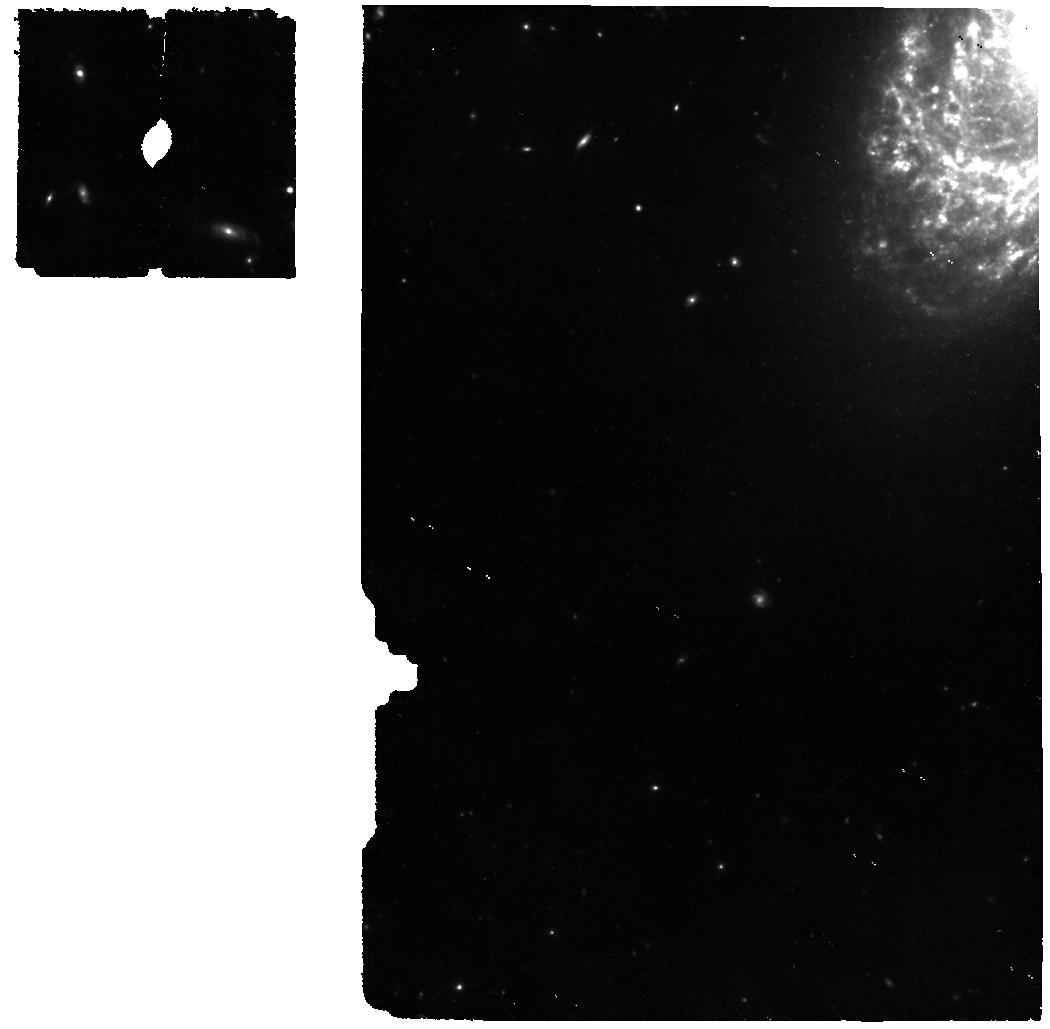
Target: SN-2005IP
Instrument: MIRI
Filter: F560W
Exposure: 22 min
Observation ID: jw01860-o003_t002_miri_f560w

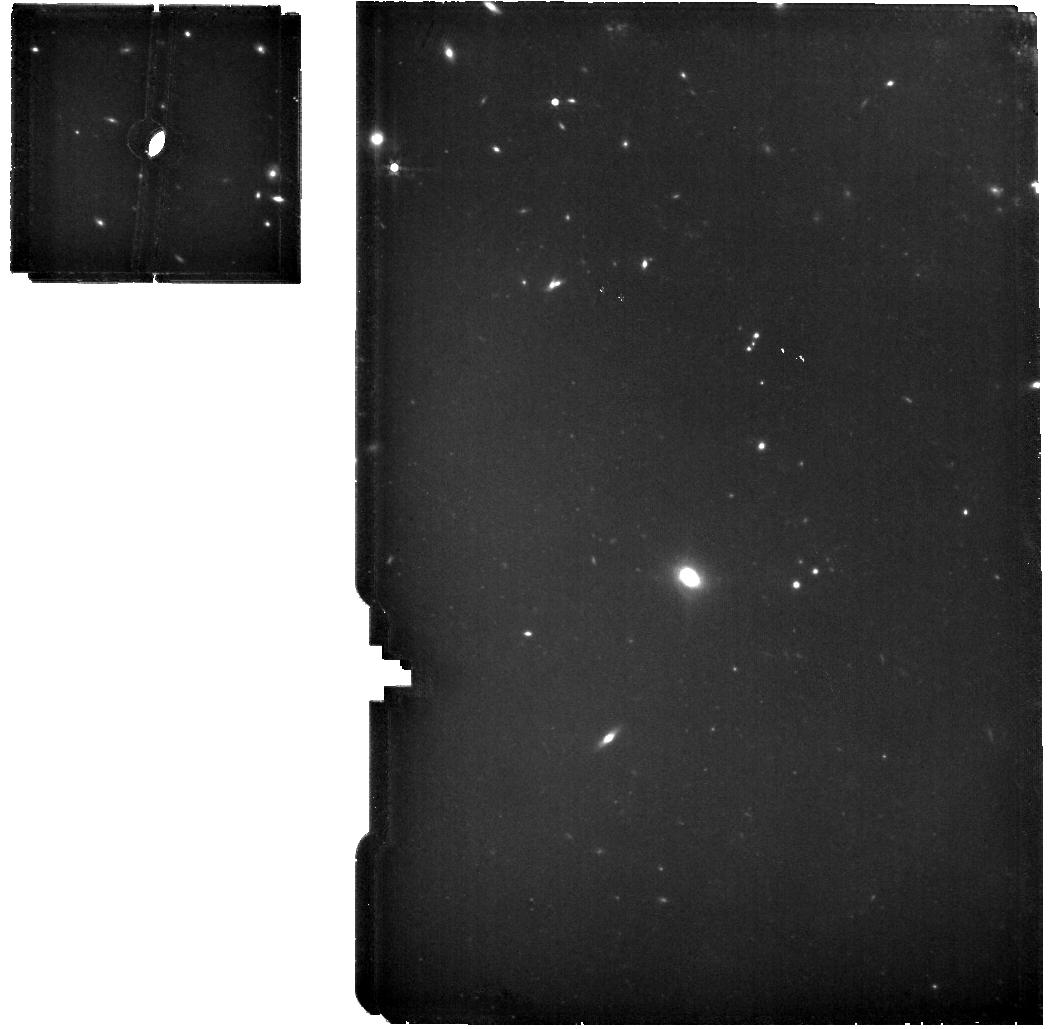
Target: SN-2010JL
Instrument: MIRI
Filter: F560W
Exposure: 22 min
Observation ID: jw01860-o005_t004_miri_f560w

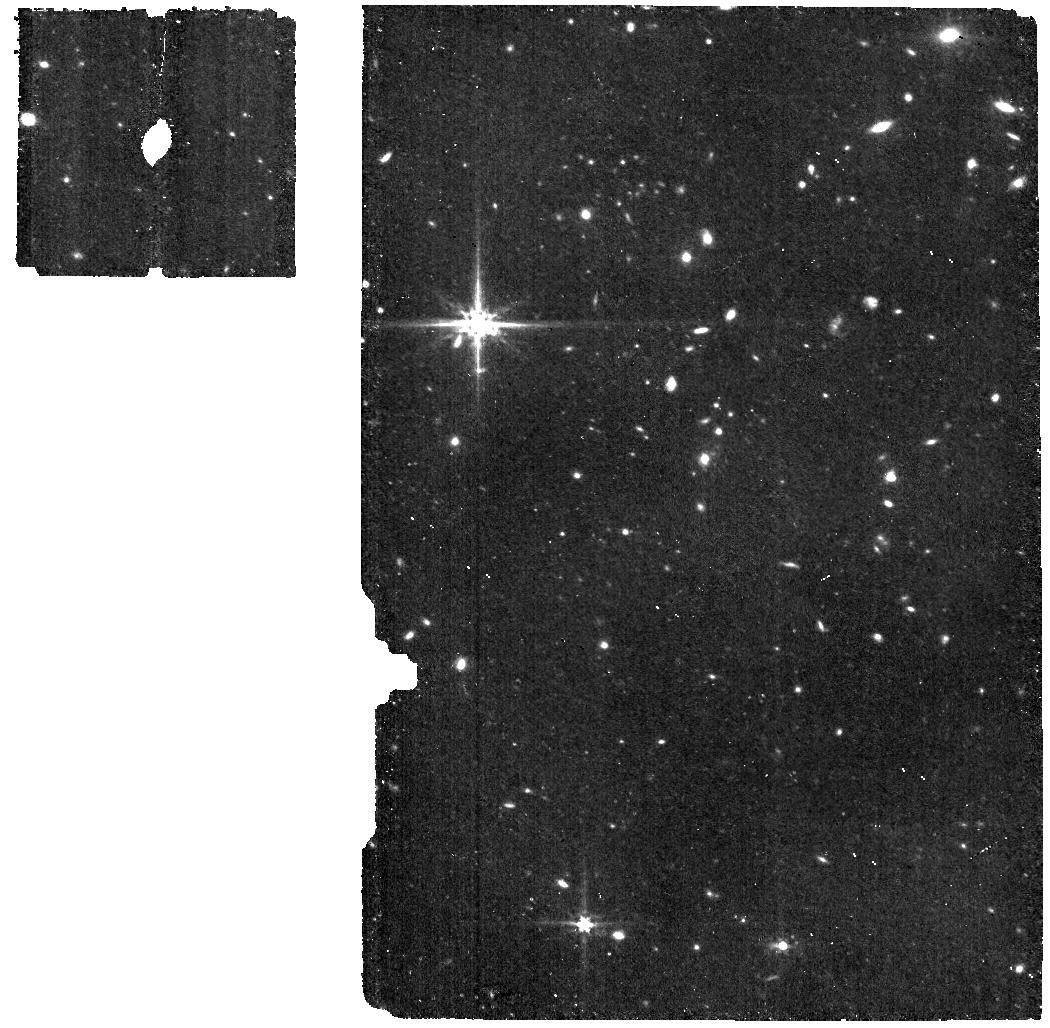
Target: SN-2017HCC
Instrument: MIRI
Filter: F560W
Exposure: 22 min
Observation ID: jw01860-o006_t005_miri_f560w

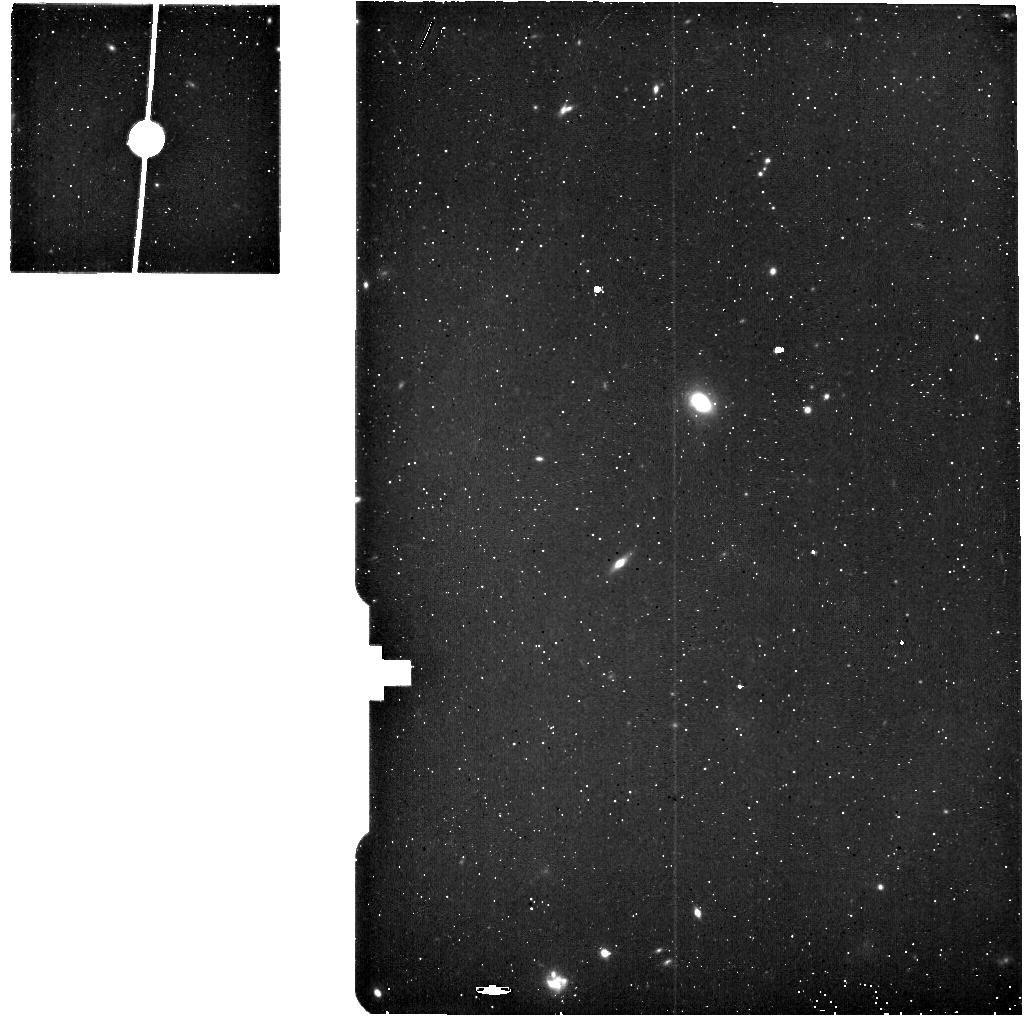
Target: SN-2010JL-BACKGROUND
Instrument: MIRI
Filter: F560W
Exposure: 6 min
Observation ID: jw01860-o008_t007_miri_f560w

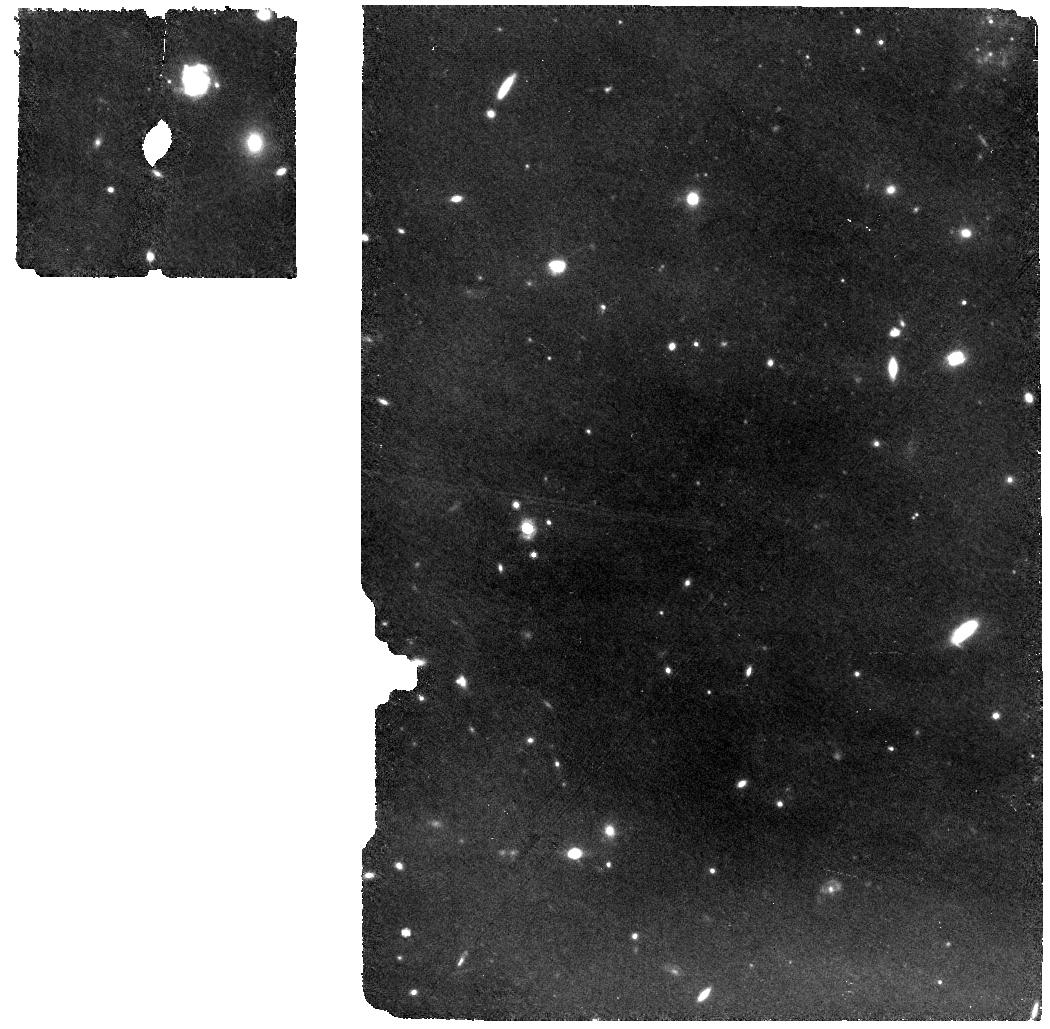
Target: SN-1995N
Instrument: MIRI
Filter: F770W
Exposure: 22 min
Observation ID: jw01860-o007_t006_miri_f770w

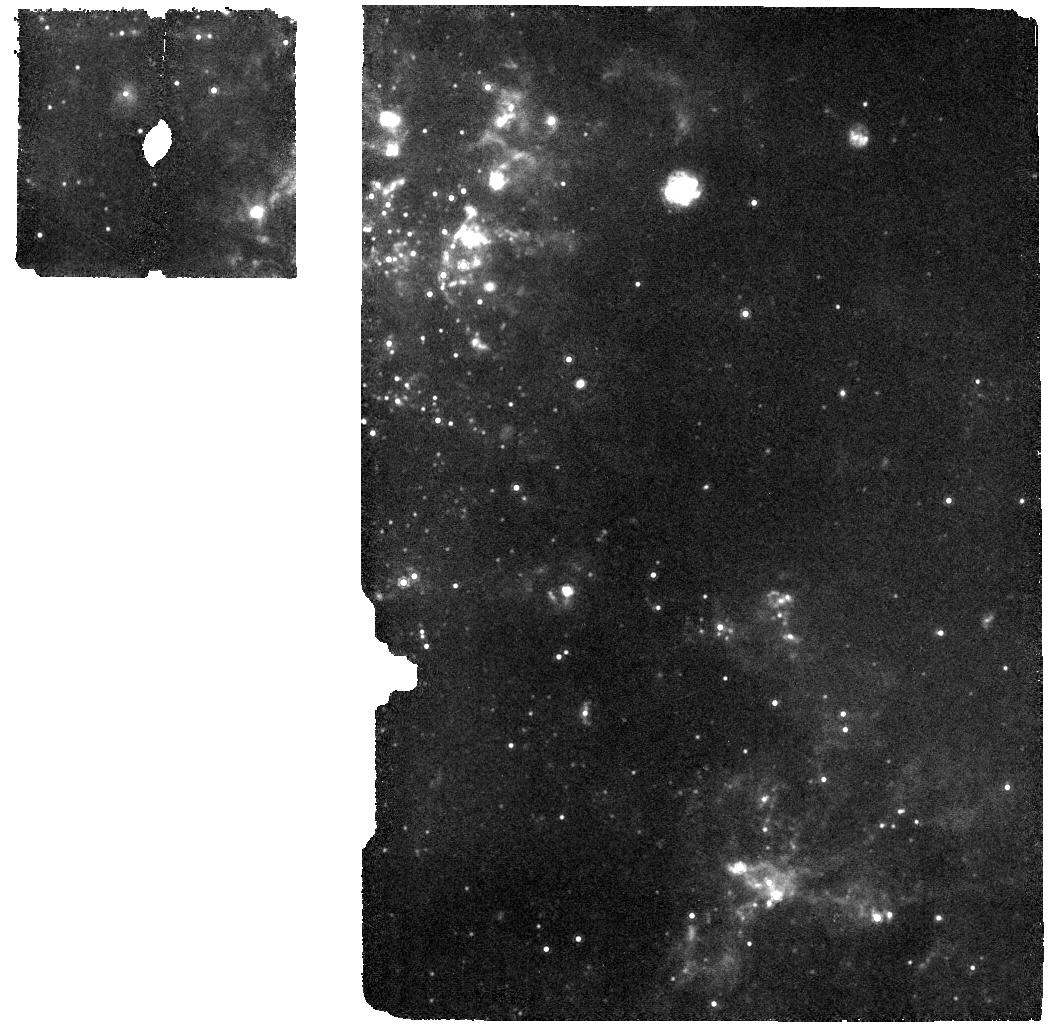
Target: SN-1978K
Instrument: MIRI
Filter: F1000W
Exposure: 8 min
Observation ID: jw01860-o004_t003_miri_f1000w

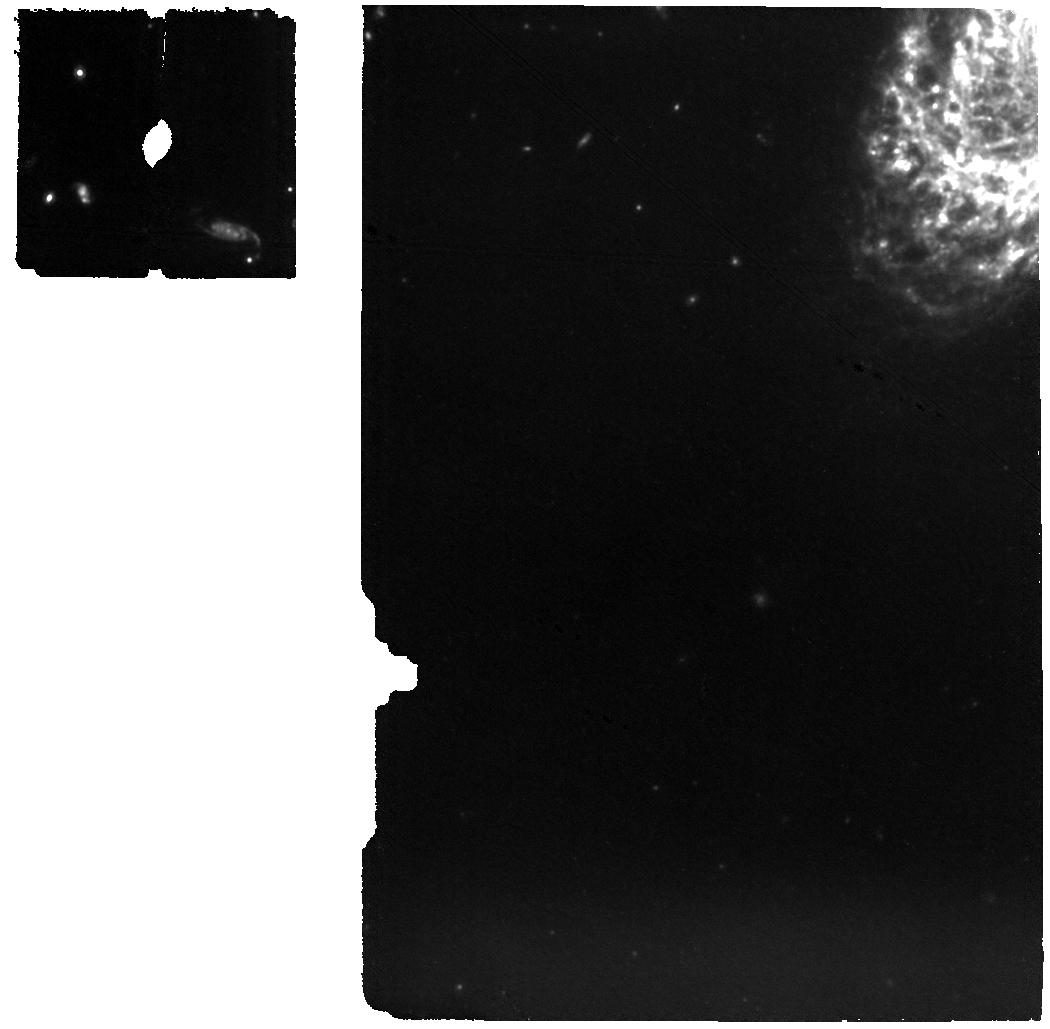
Target: SN-2005IP
Instrument: MIRI
Filter: F1000W
Exposure: 22 min
Observation ID: jw01860-o003_t002_miri_f1000w

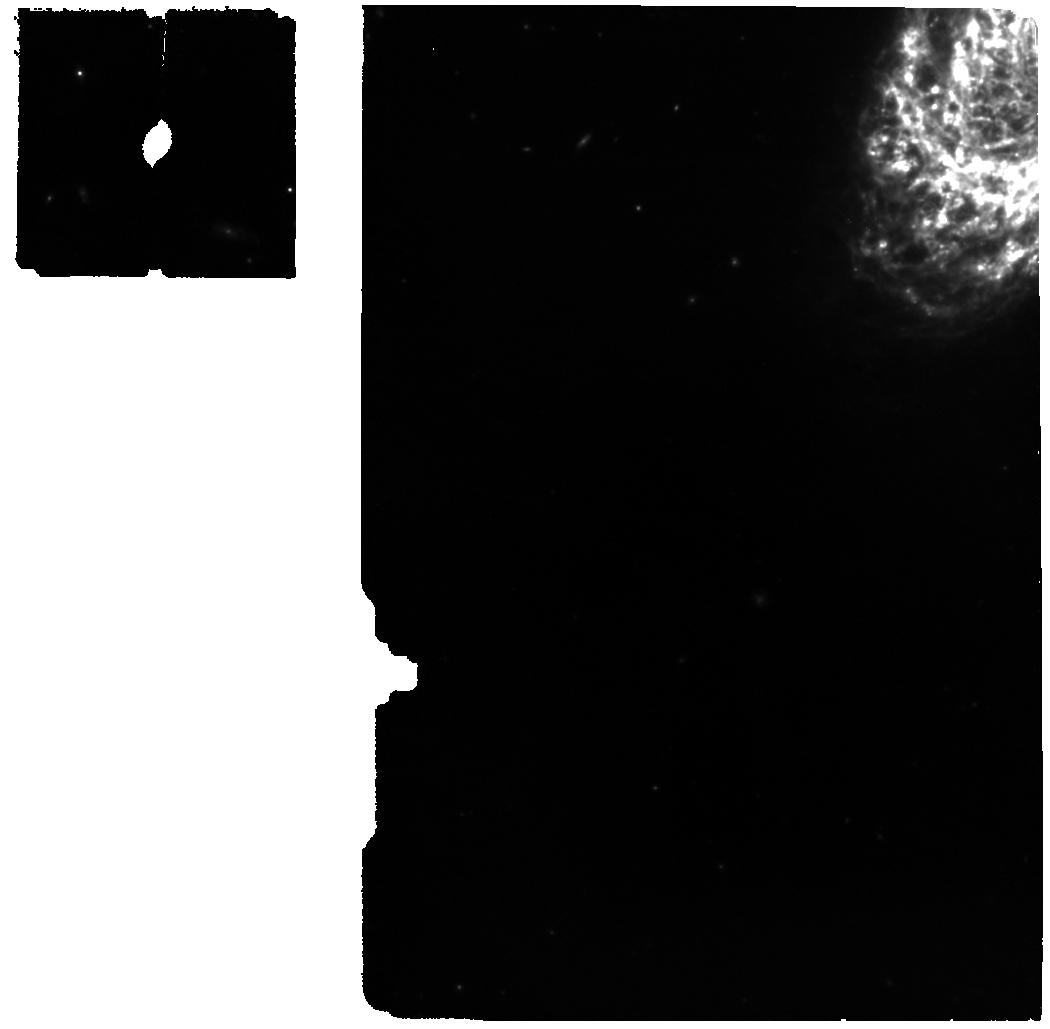
Target: SN-2005IP
Instrument: MIRI
Filter: F770W
Exposure: 22 min
Observation ID: jw01860-o003_t002_miri_f770w

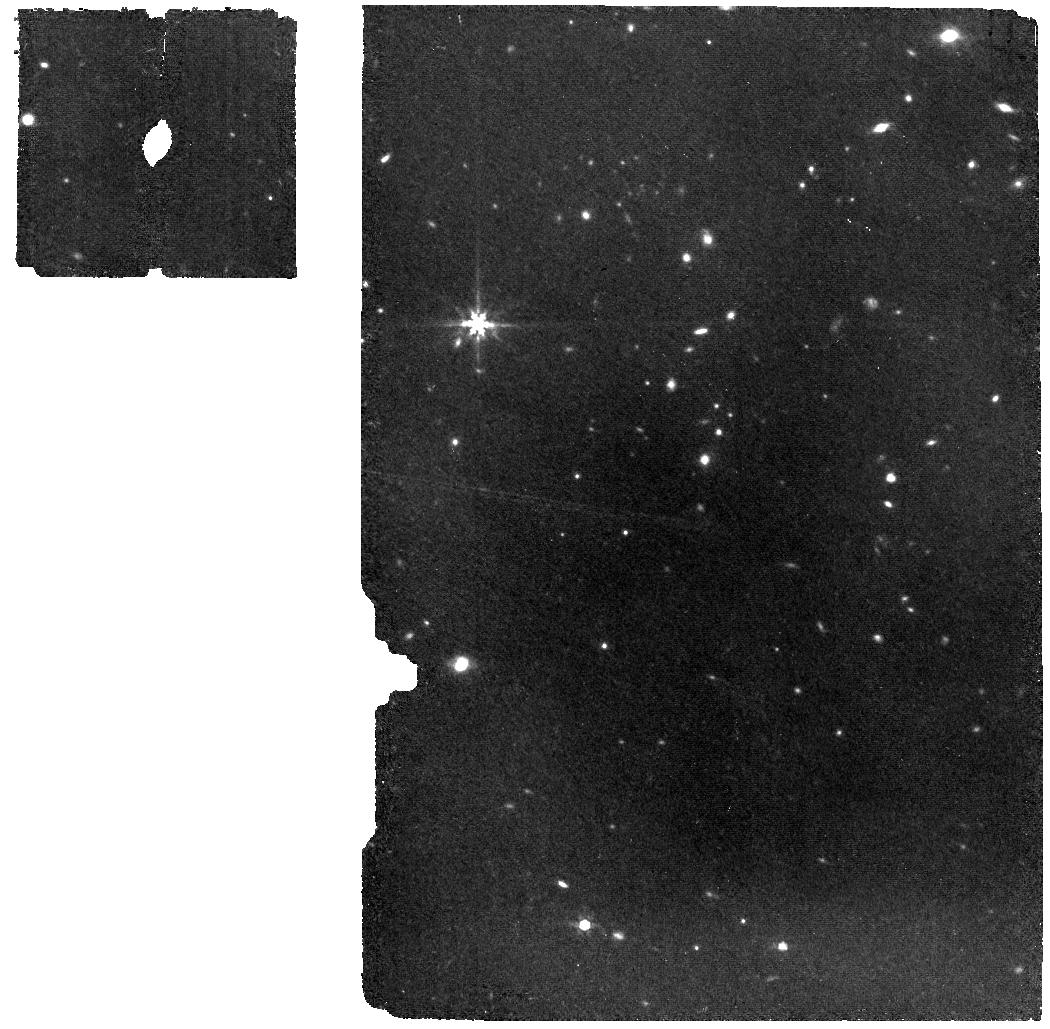
Target: SN-2017HCC
Instrument: MIRI
Filter: F770W
Exposure: 22 min
Observation ID: jw01860-o006_t005_miri_f770w

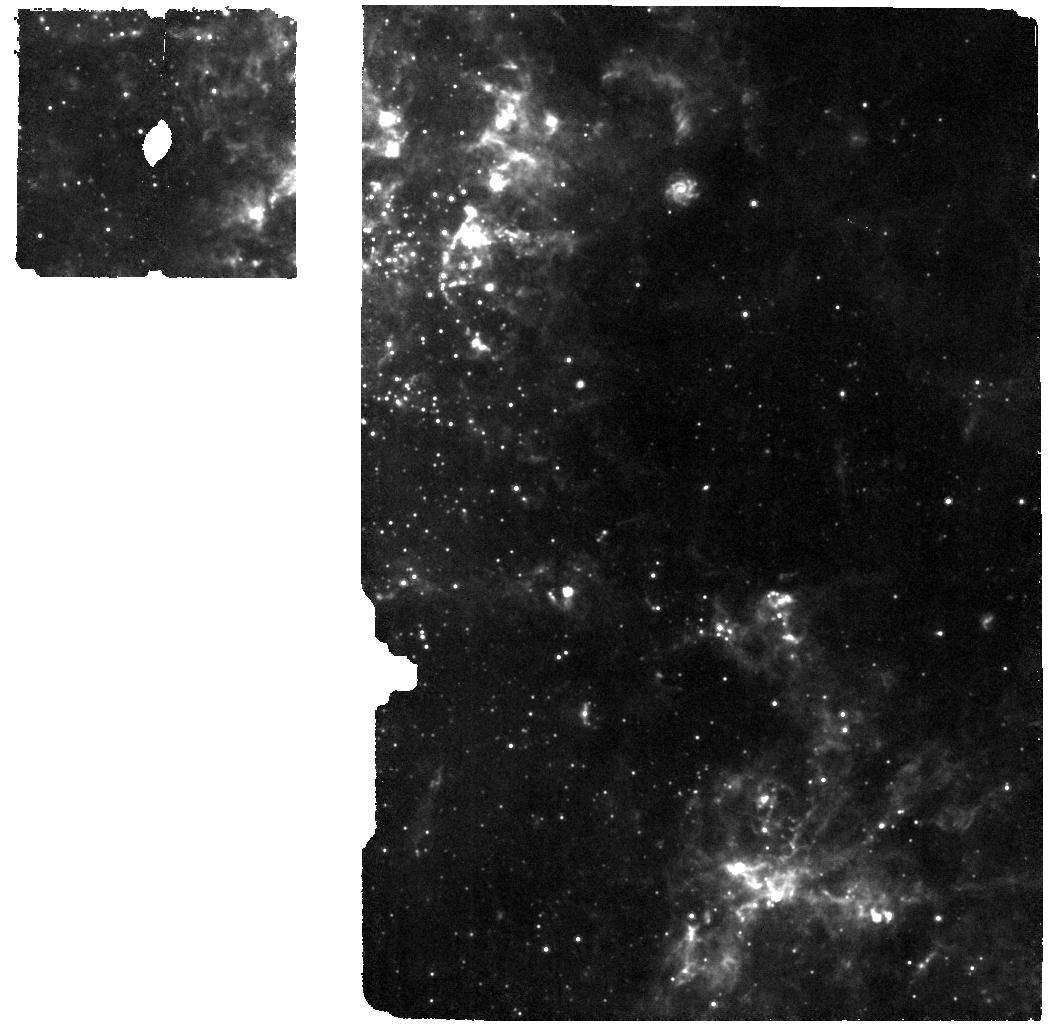
Target: SN-1978K
Instrument: MIRI
Filter: F770W
Exposure: 8 min
Observation ID: jw01860-o004_t003_miri_f770w

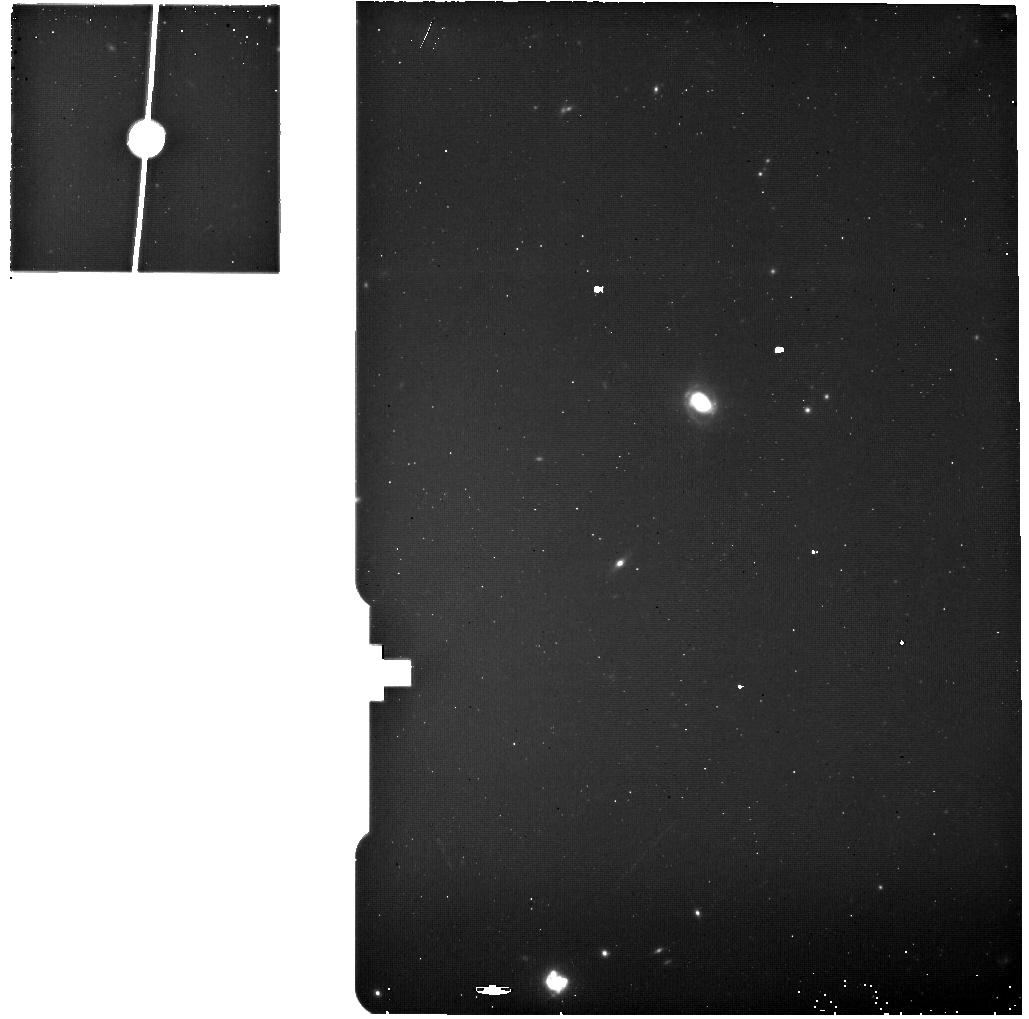
Target: SN-2010JL-BACKGROUND
Instrument: MIRI
Filter: F770W
Exposure: 6 min
Observation ID: jw01860-o008_t007_miri_f770w

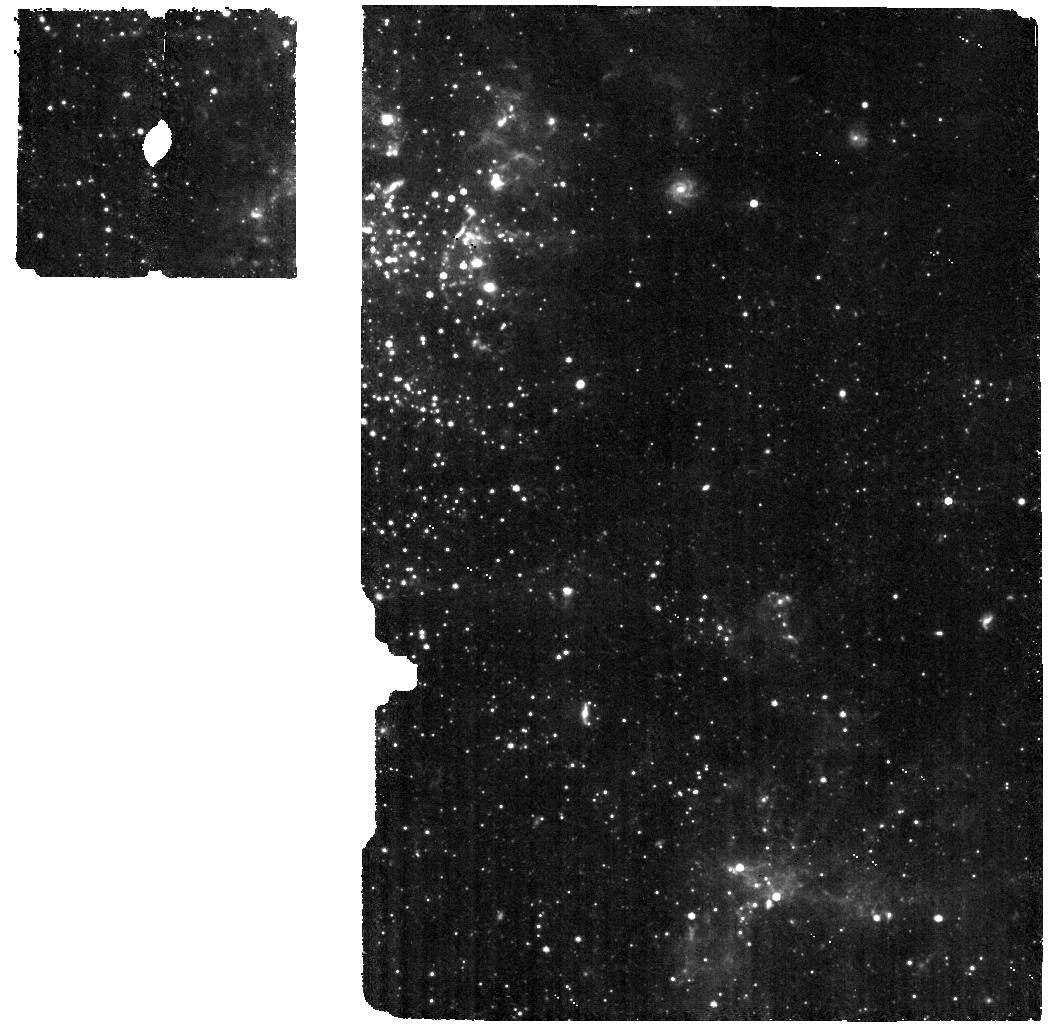
Target: SN-1978K
Instrument: MIRI
Filter: F560W
Exposure: 8 min
Observation ID: jw01860-o004_t003_miri_f560w

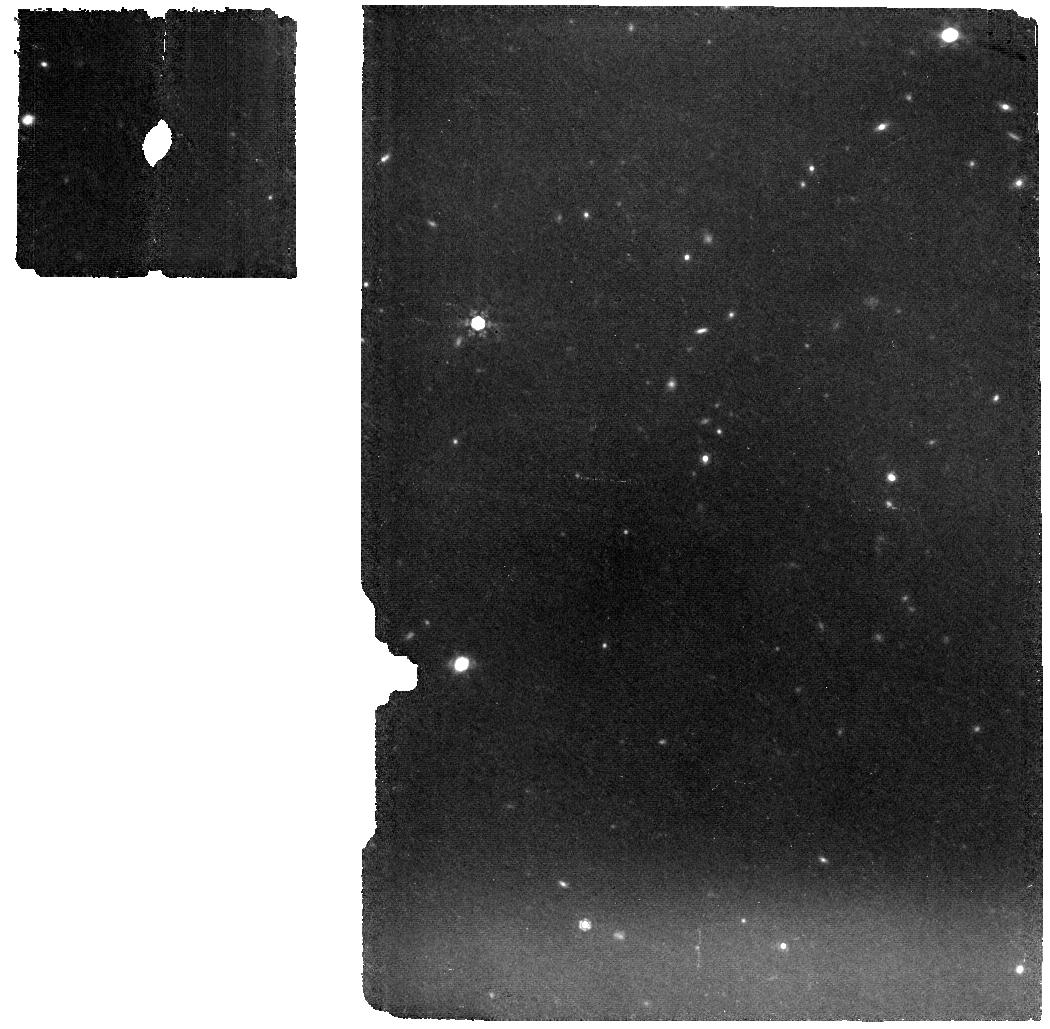
Target: SN-2017HCC
Instrument: MIRI
Filter: F1000W
Exposure: 22 min
Observation ID: jw01860-o006_t005_miri_f1000w

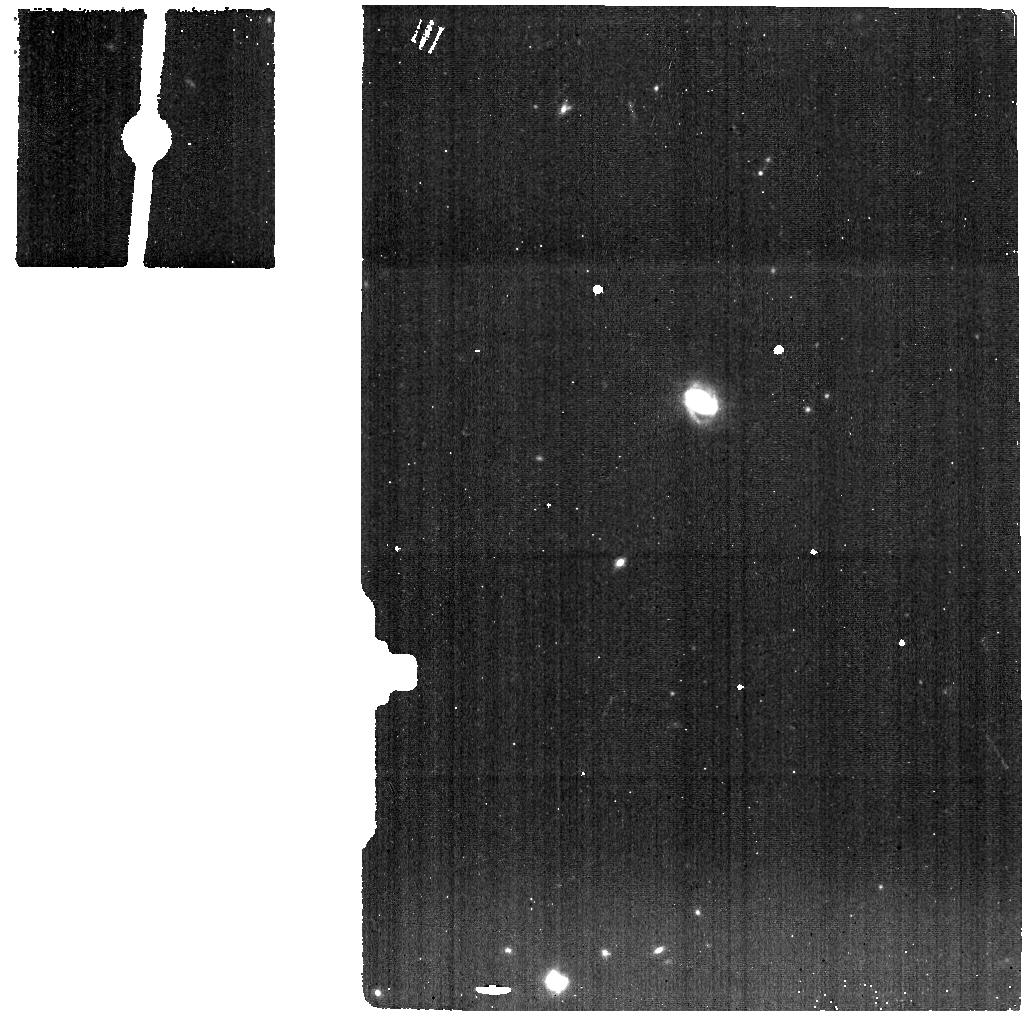
Target: SN-2010JL-BACKGROUND
Instrument: MIRI
Filter: F1000W
Exposure: 6 min
Observation ID: jw01860-o008_t007_miri_f1000w

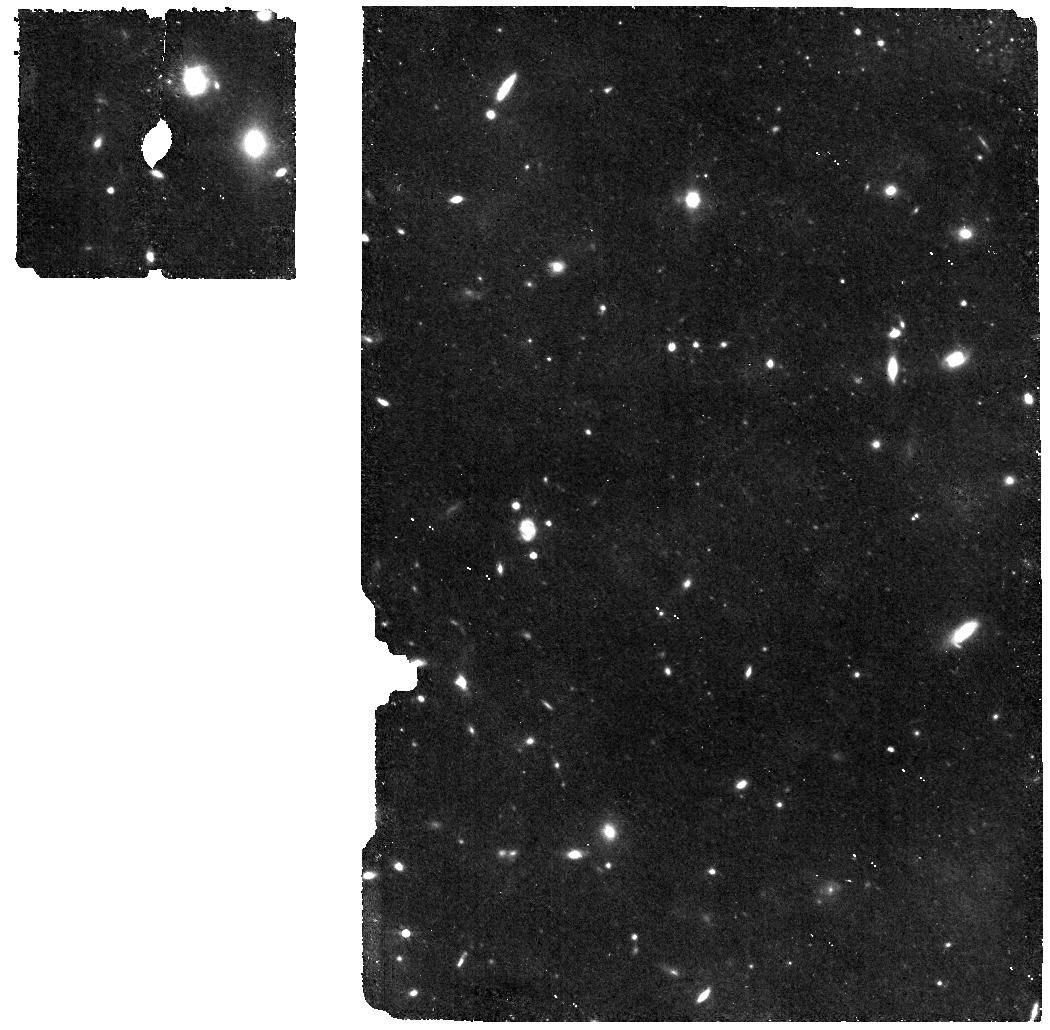
Target: SN-1995N
Instrument: MIRI
Filter: F560W
Exposure: 22 min
Observation ID: jw01860-o007_t006_miri_f560w

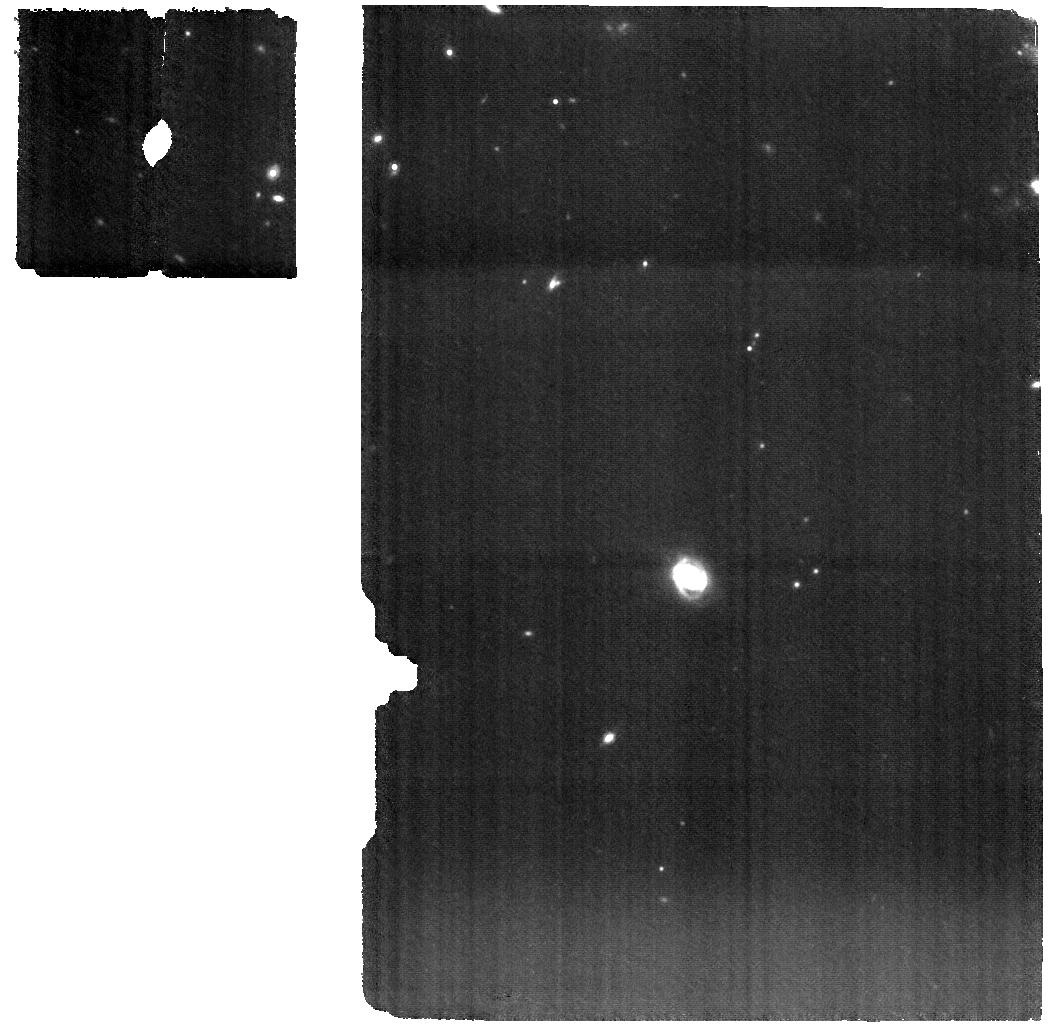
Target: SN-2010JL
Instrument: MIRI
Filter: F1000W
Exposure: 22 min
Observation ID: jw01860-o005_t004_miri_f1000w

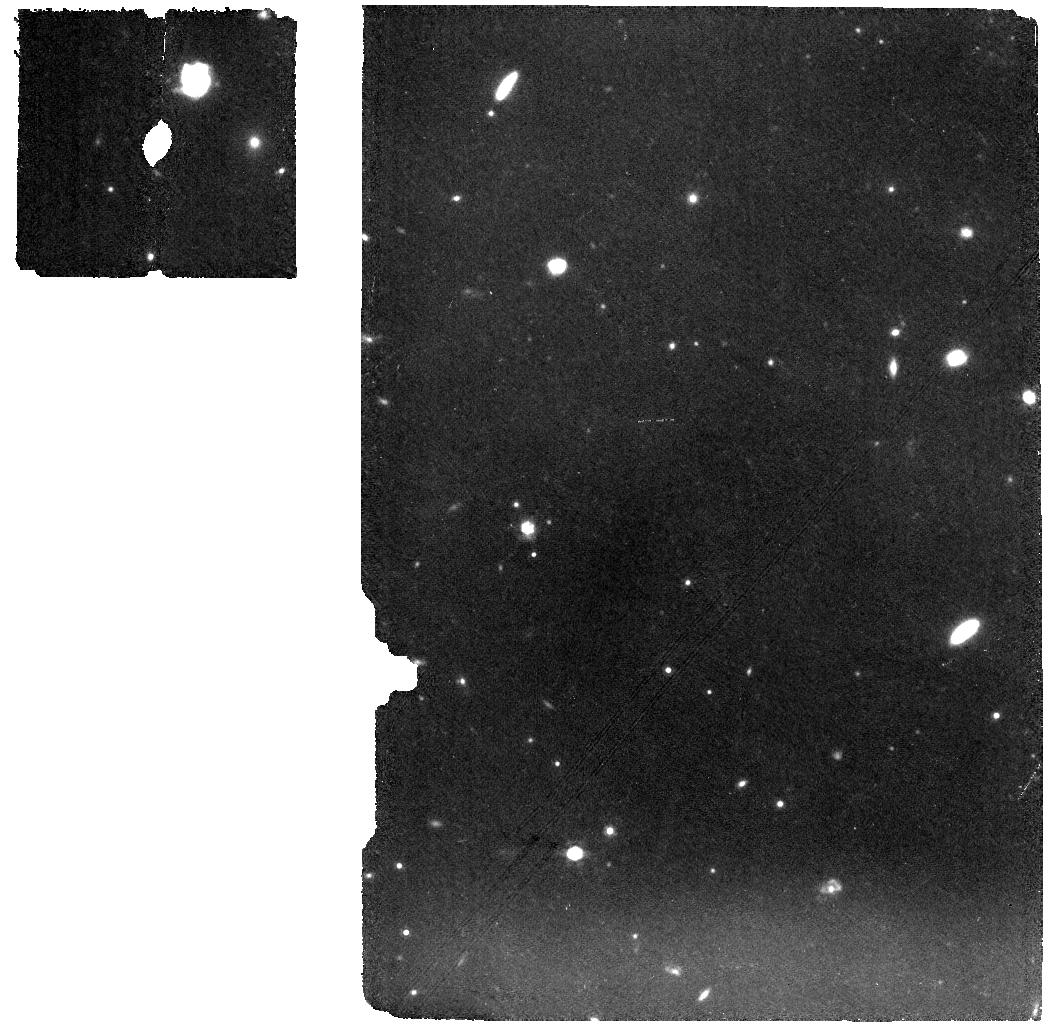
Target: SN-1995N
Instrument: MIRI
Filter: F1000W
Exposure: 22 min
Observation ID: jw01860-o007_t006_miri_f1000w

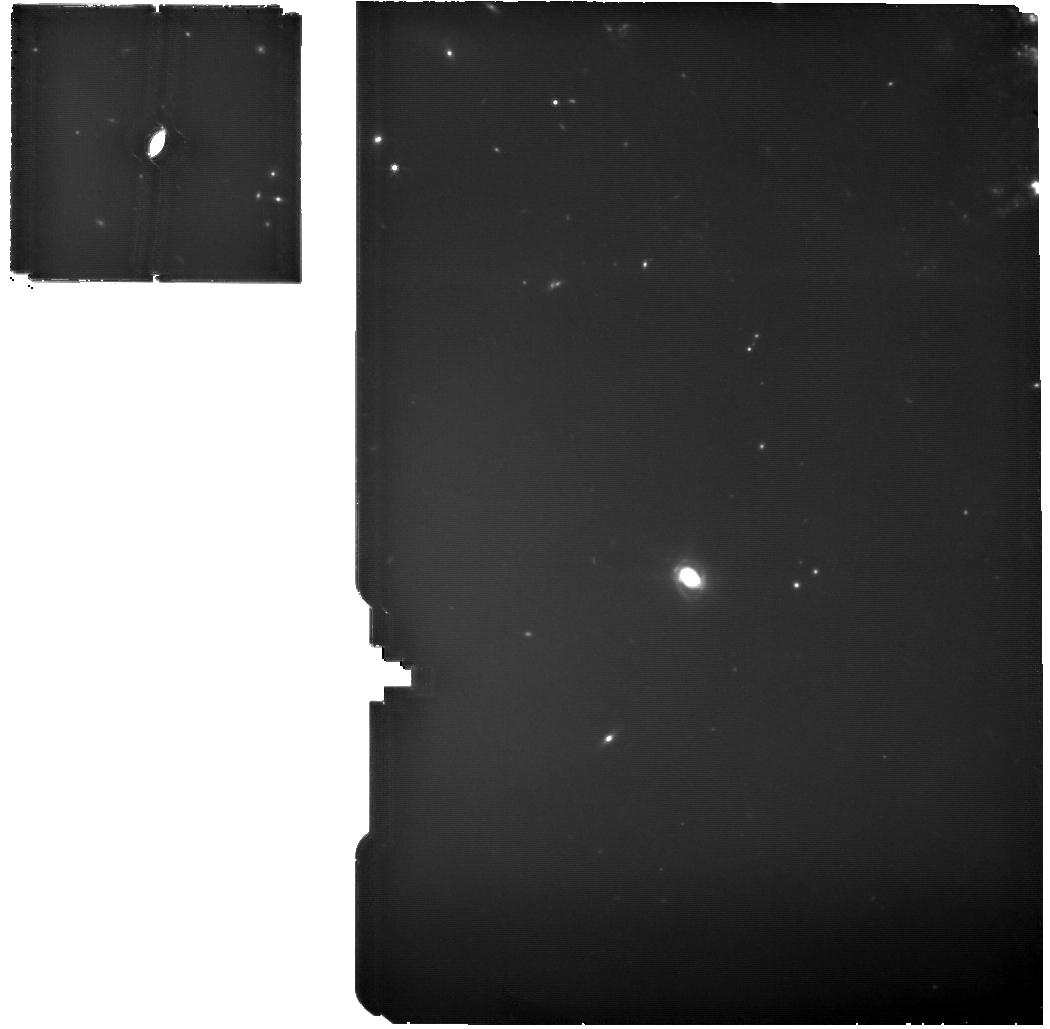
Target: SN-2010JL
Instrument: MIRI
Filter: F770W
Exposure: 22 min
Observation ID: jw01860-o005_t004_miri_f770w

Disentangling the Origin of Dust in Type IIn Supernovae (PI: Fox, Ori Dosovitz)

Supernovae (SNe) Type IIn are known for their bright mid-IR luminosities and large dust masses. Inferred masses of newly formed SN dust can inform our understanding of the origin of dust in the high redshift Universe, particularly at the Epoch of Reionization. Pre-existing dust offers an independent measurement of the circumstellar medium (CSM) and, therefore, the pre-SN mass-loss history of the Type IIn progenitors, which remain largely unknown. The origin and heating mechanism of the dust, however, remains mostly ambiguous since a majority of the Spitzer observations contain only 3.6/4.5 micron photometry, which is insufficient to identify multiple dust components, detect colder (<500 K) dust reservoirs, and measure the dust composition. Unlike most other SN subclasses, SNe IIn dust (both newly formed and pre-existing) tends to remain radiatively heated by ongoing CSM shock interaction for years post-explosion, so that it will be warm enough (>200 K) to be detected by JWST. Here we propose MIRI/MRS spectroscopy of five well-studied SNe IIn from the Spitzer era that span a range of epochs (5-40 years) to constrain the origin, mass, and heating mechanism of dust in these systems. Cycle 1 is critical for these observations given the growing gap in time since their most recent Spitzer detection. No other telescopes, including SOFIA and ALMA, can make measurements of such dust in other extragalactic SNe due to sensitivity. Given the relative brightness of SNe IIn, we can complete this sample in 12.36 hours (including overhead).